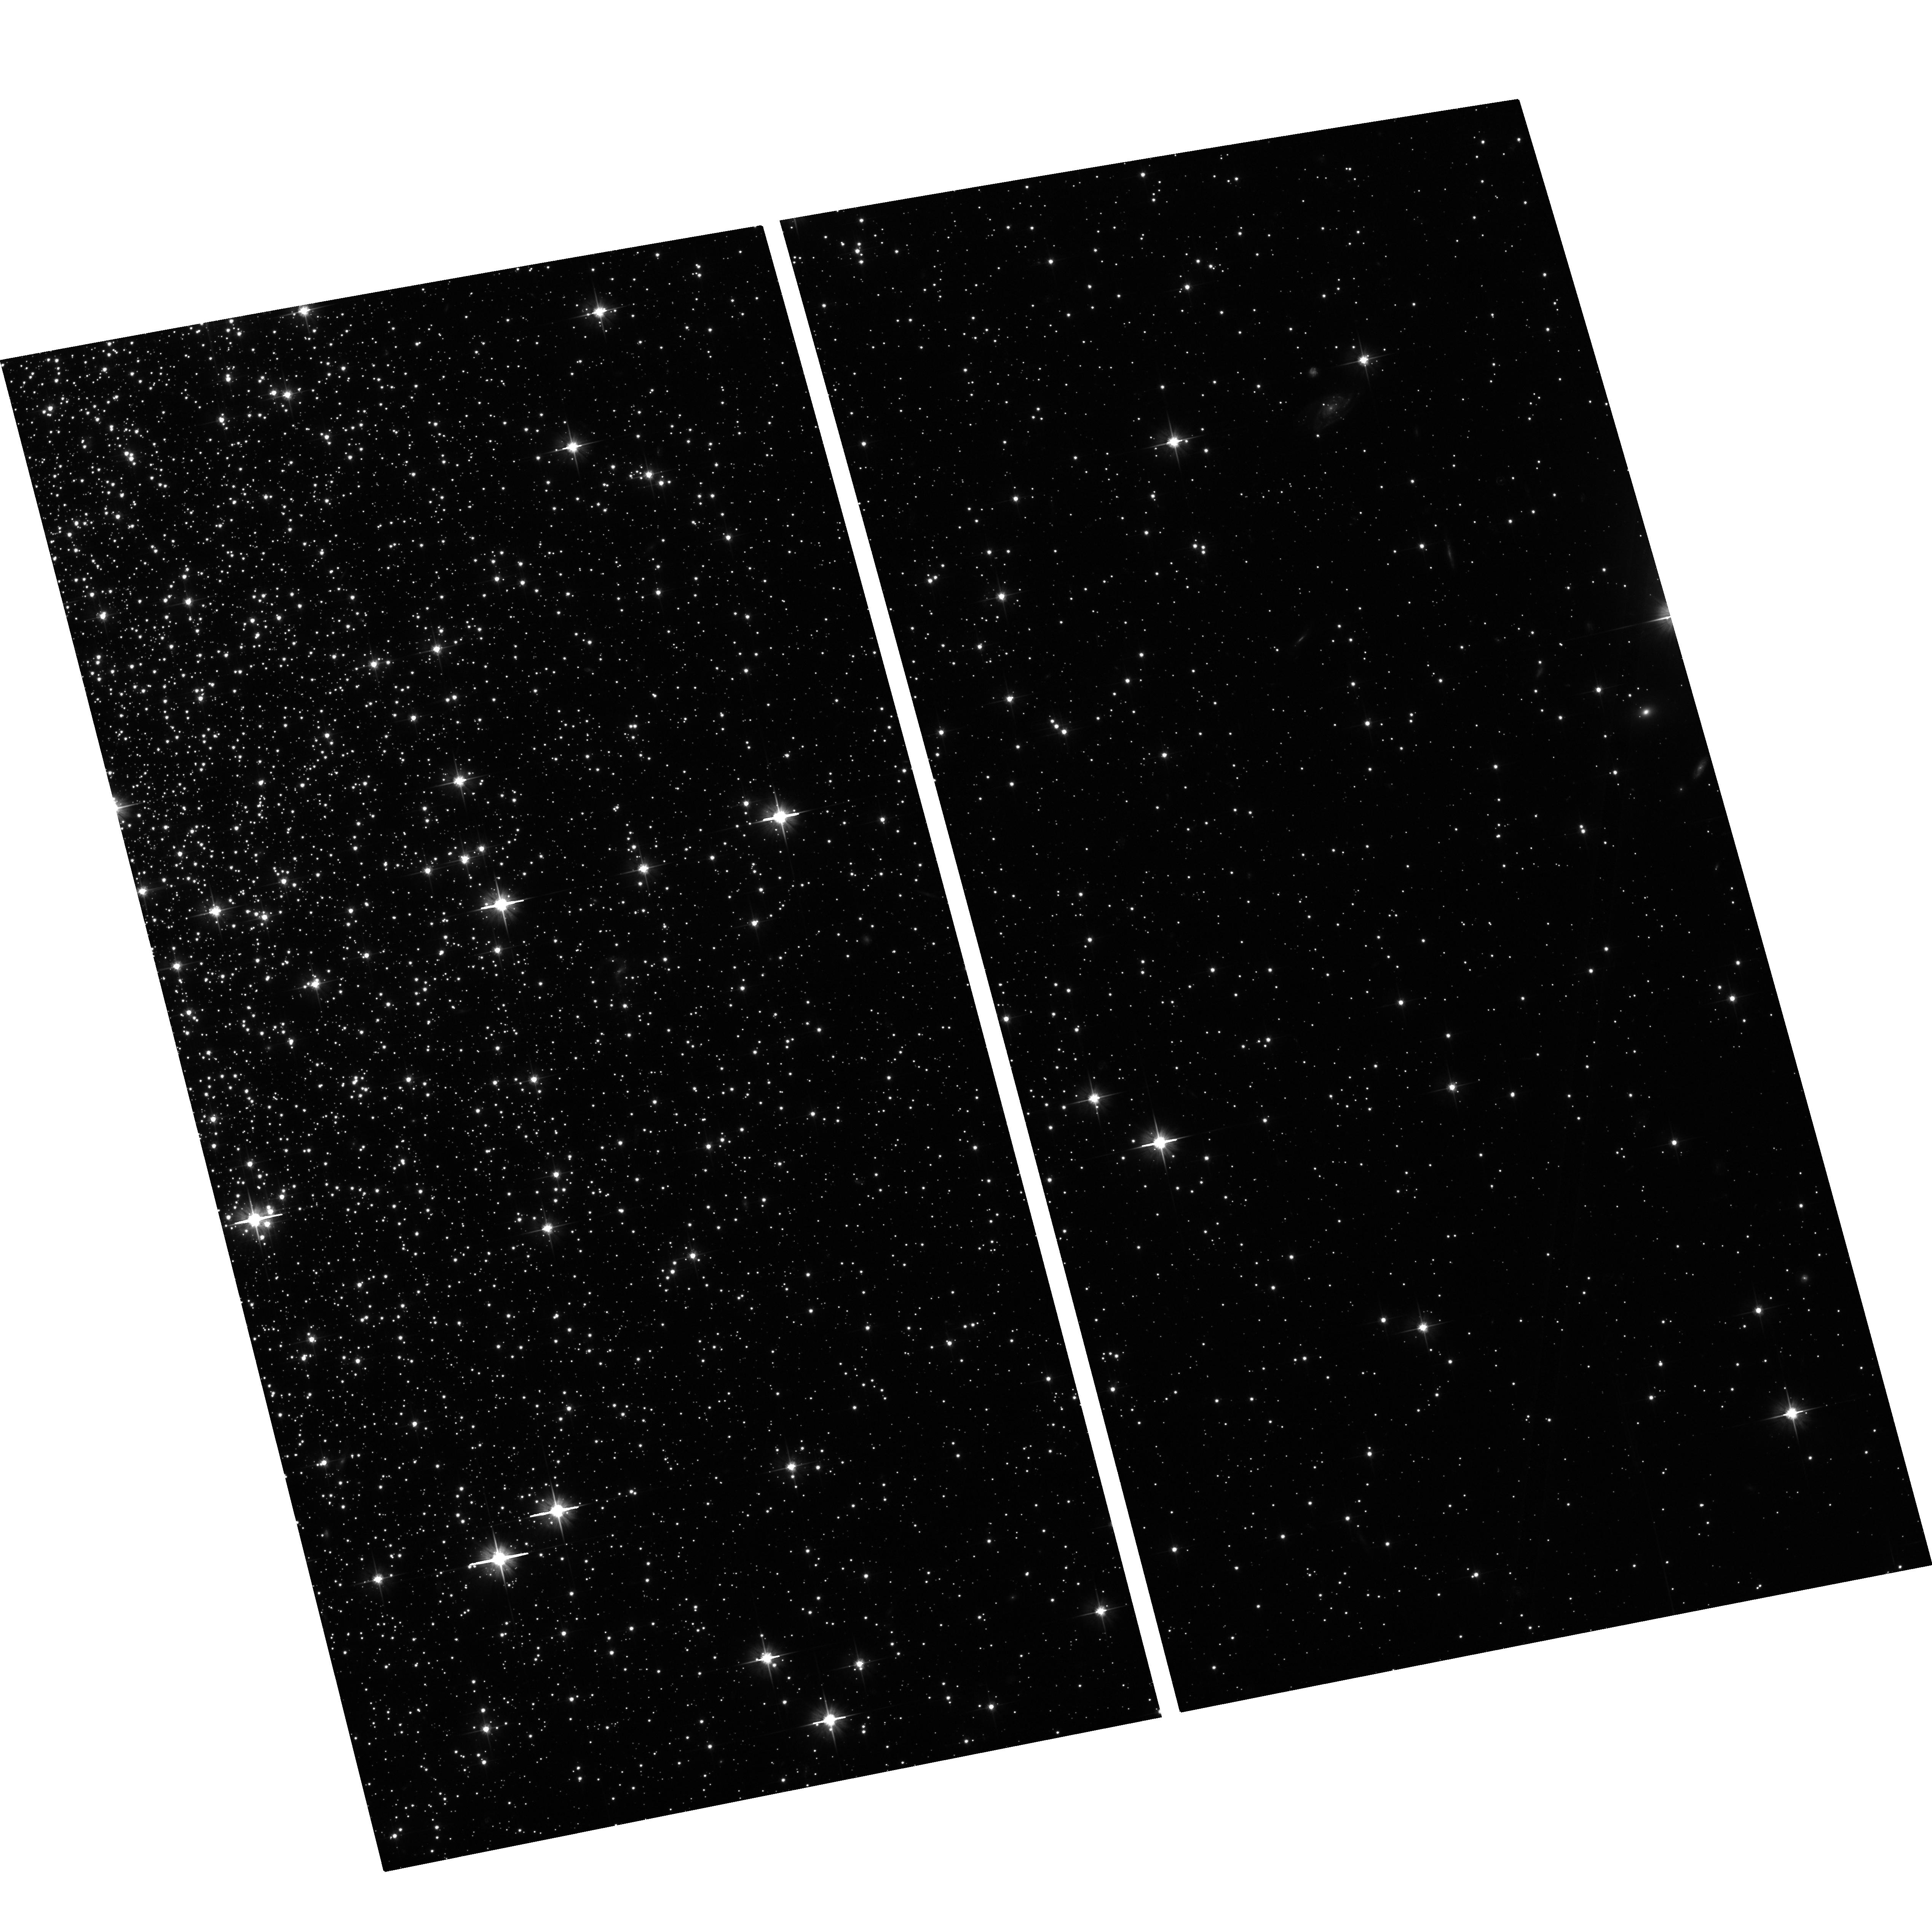
Target: field at RA 259.279°, Dec 43.133°
Instrument: ACS/WFC
Filter: F606W
Exposure: 24 min
Observation ID: hst_10443_02_acs_wfc_f606w_j99002

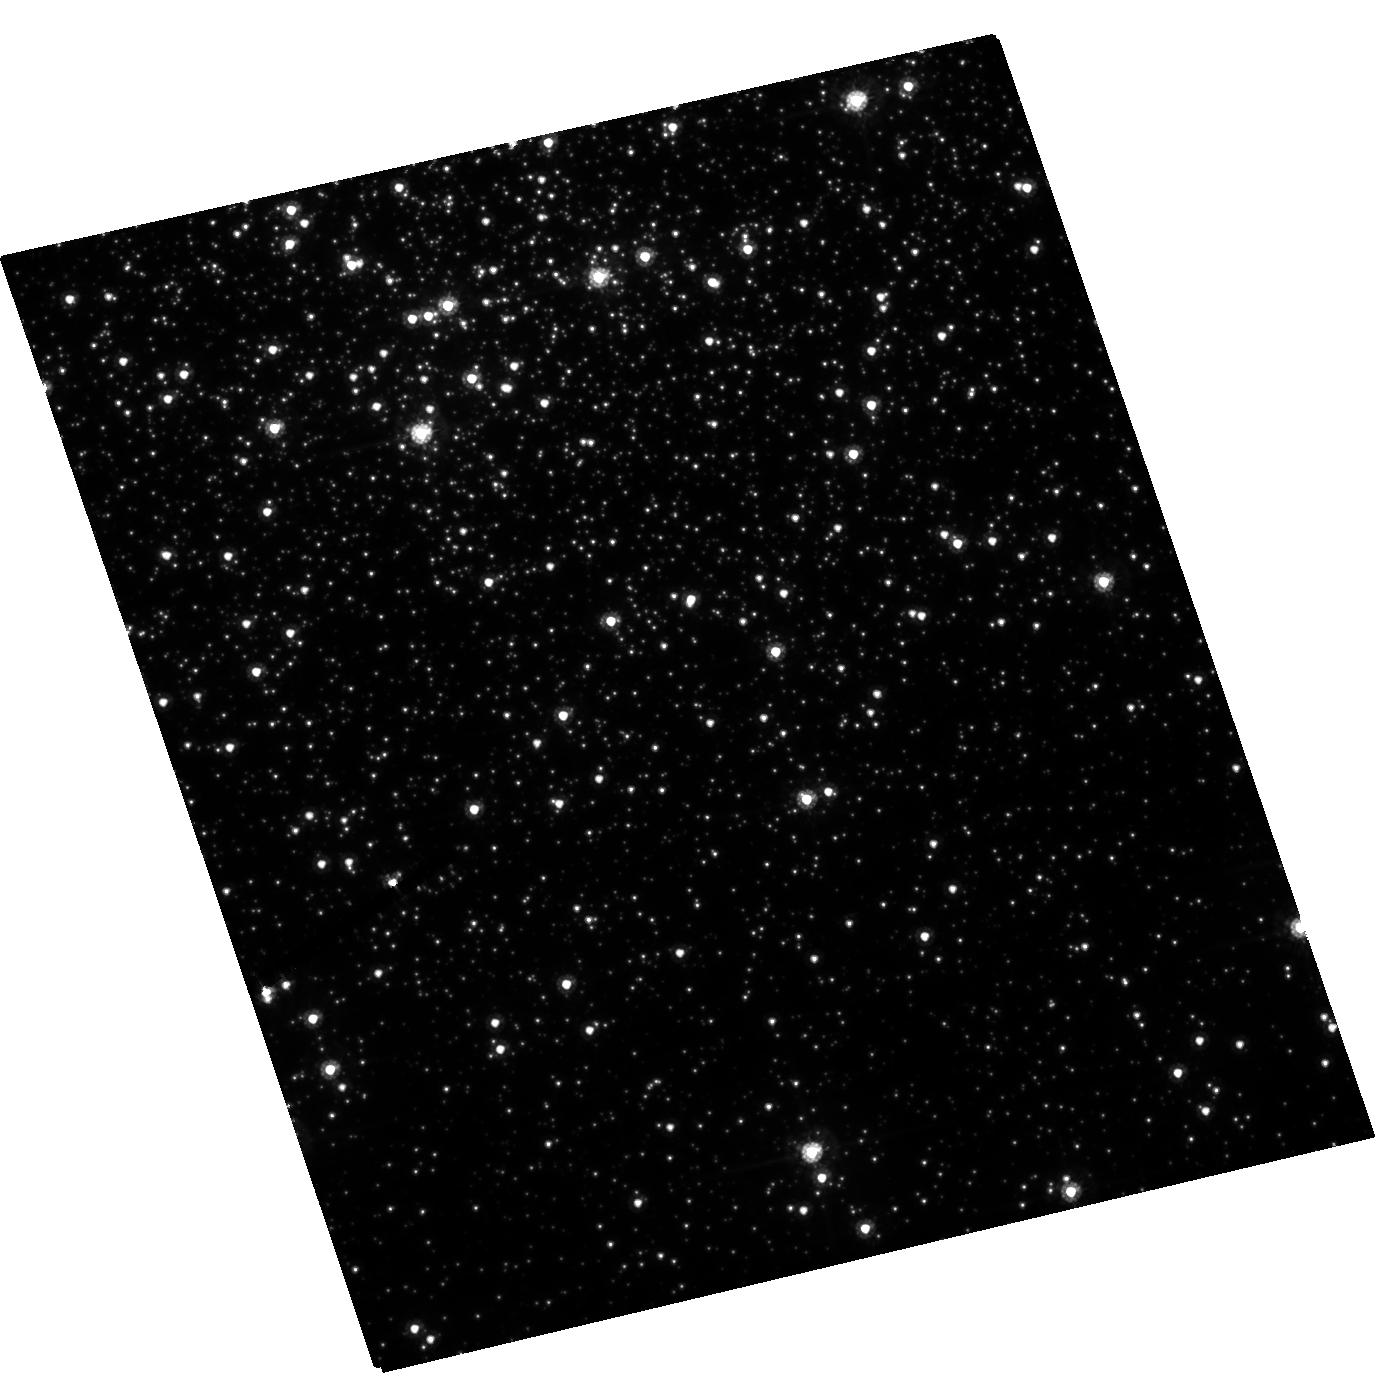
Target: NGC6341
Instrument: ACS/HRC
Filter: F555W
Exposure: 50 min
Observation ID: hst_10443_06_acs_hrc_f555w_j99006

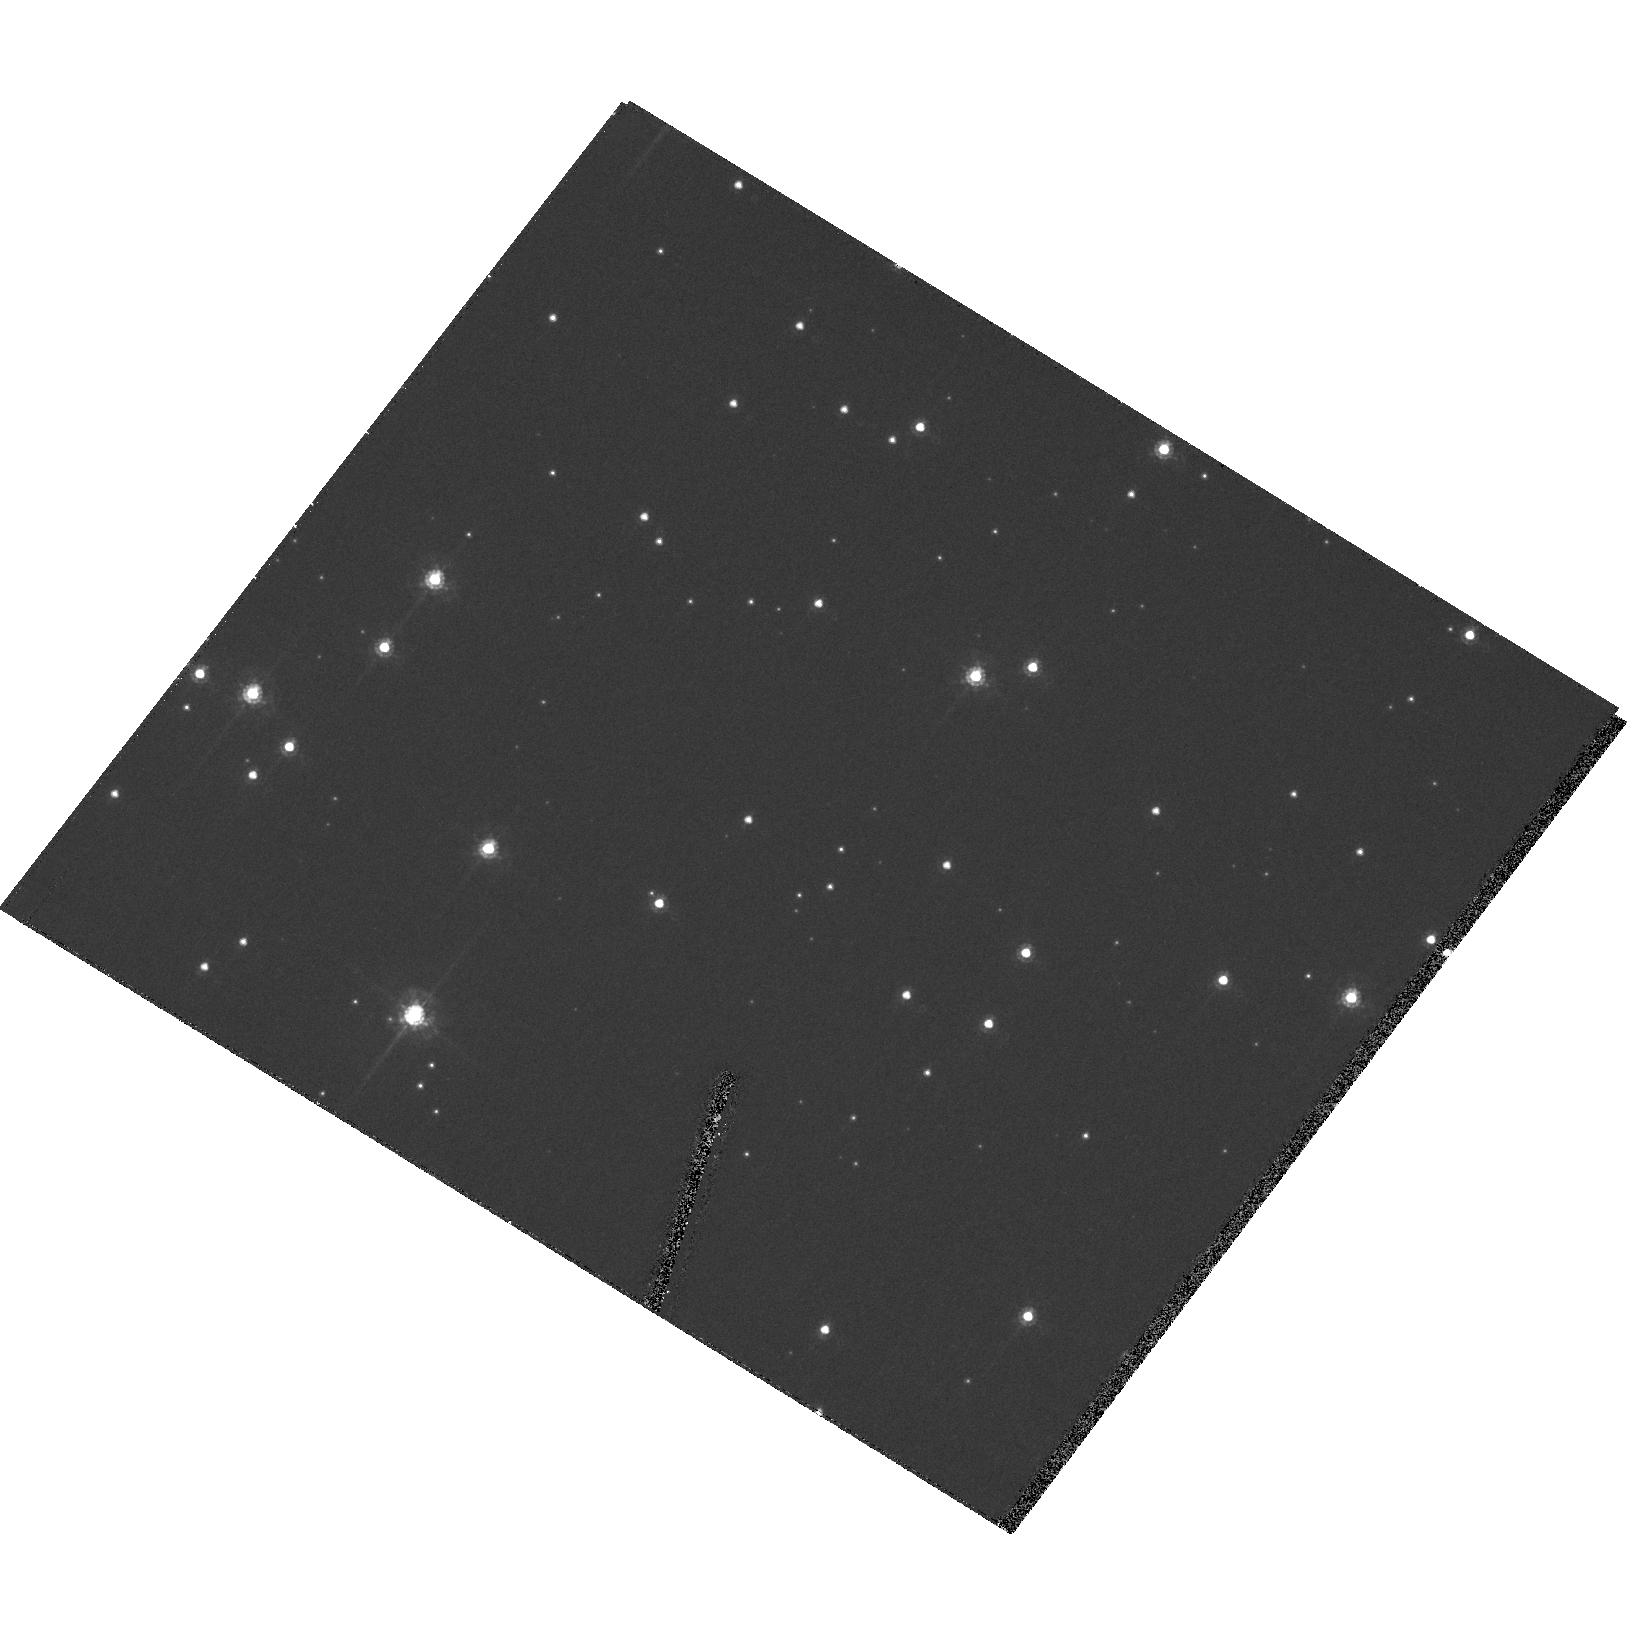
Target: OMEGA-CEN
Instrument: ACS/HRC
Filter: F555W
Exposure: 50 min
Observation ID: hst_10443_07_acs_hrc_f555w_j99007

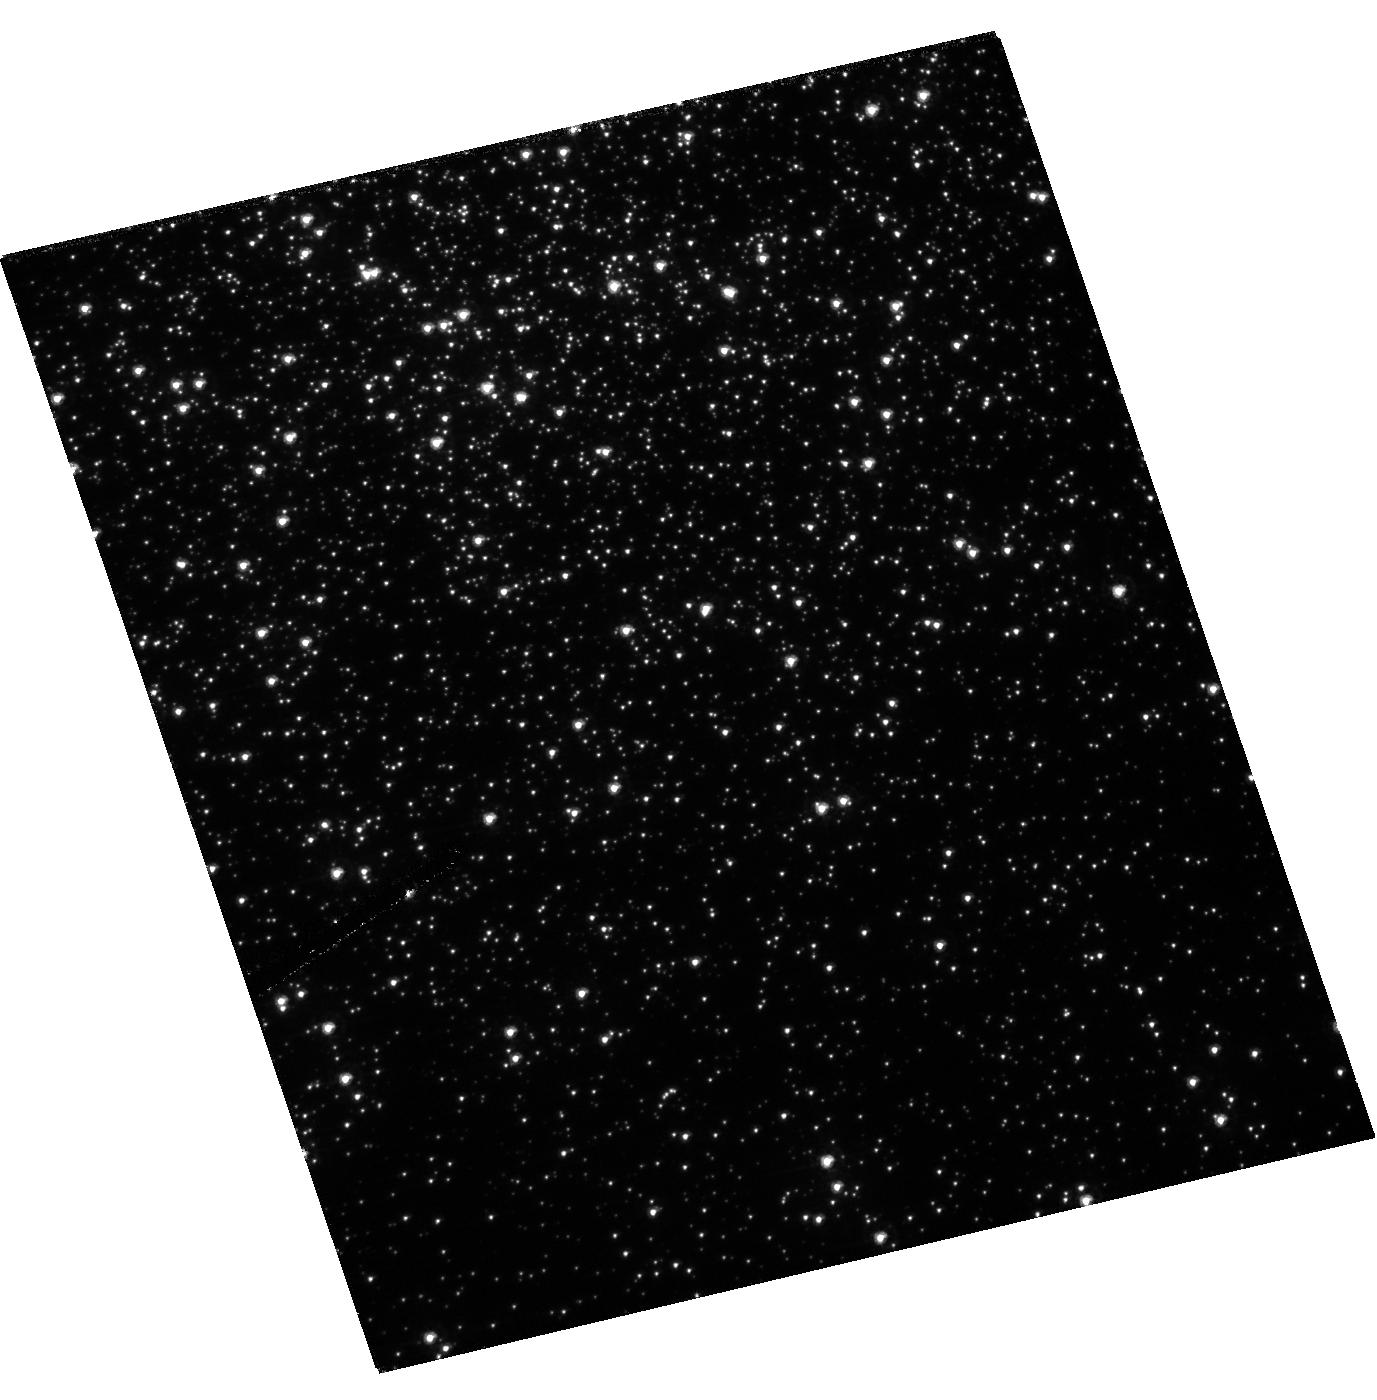
Target: NGC6341
Instrument: ACS/HRC
Filter: F330W
Exposure: 49 min
Observation ID: hst_10443_03_acs_hrc_f330w_j99003

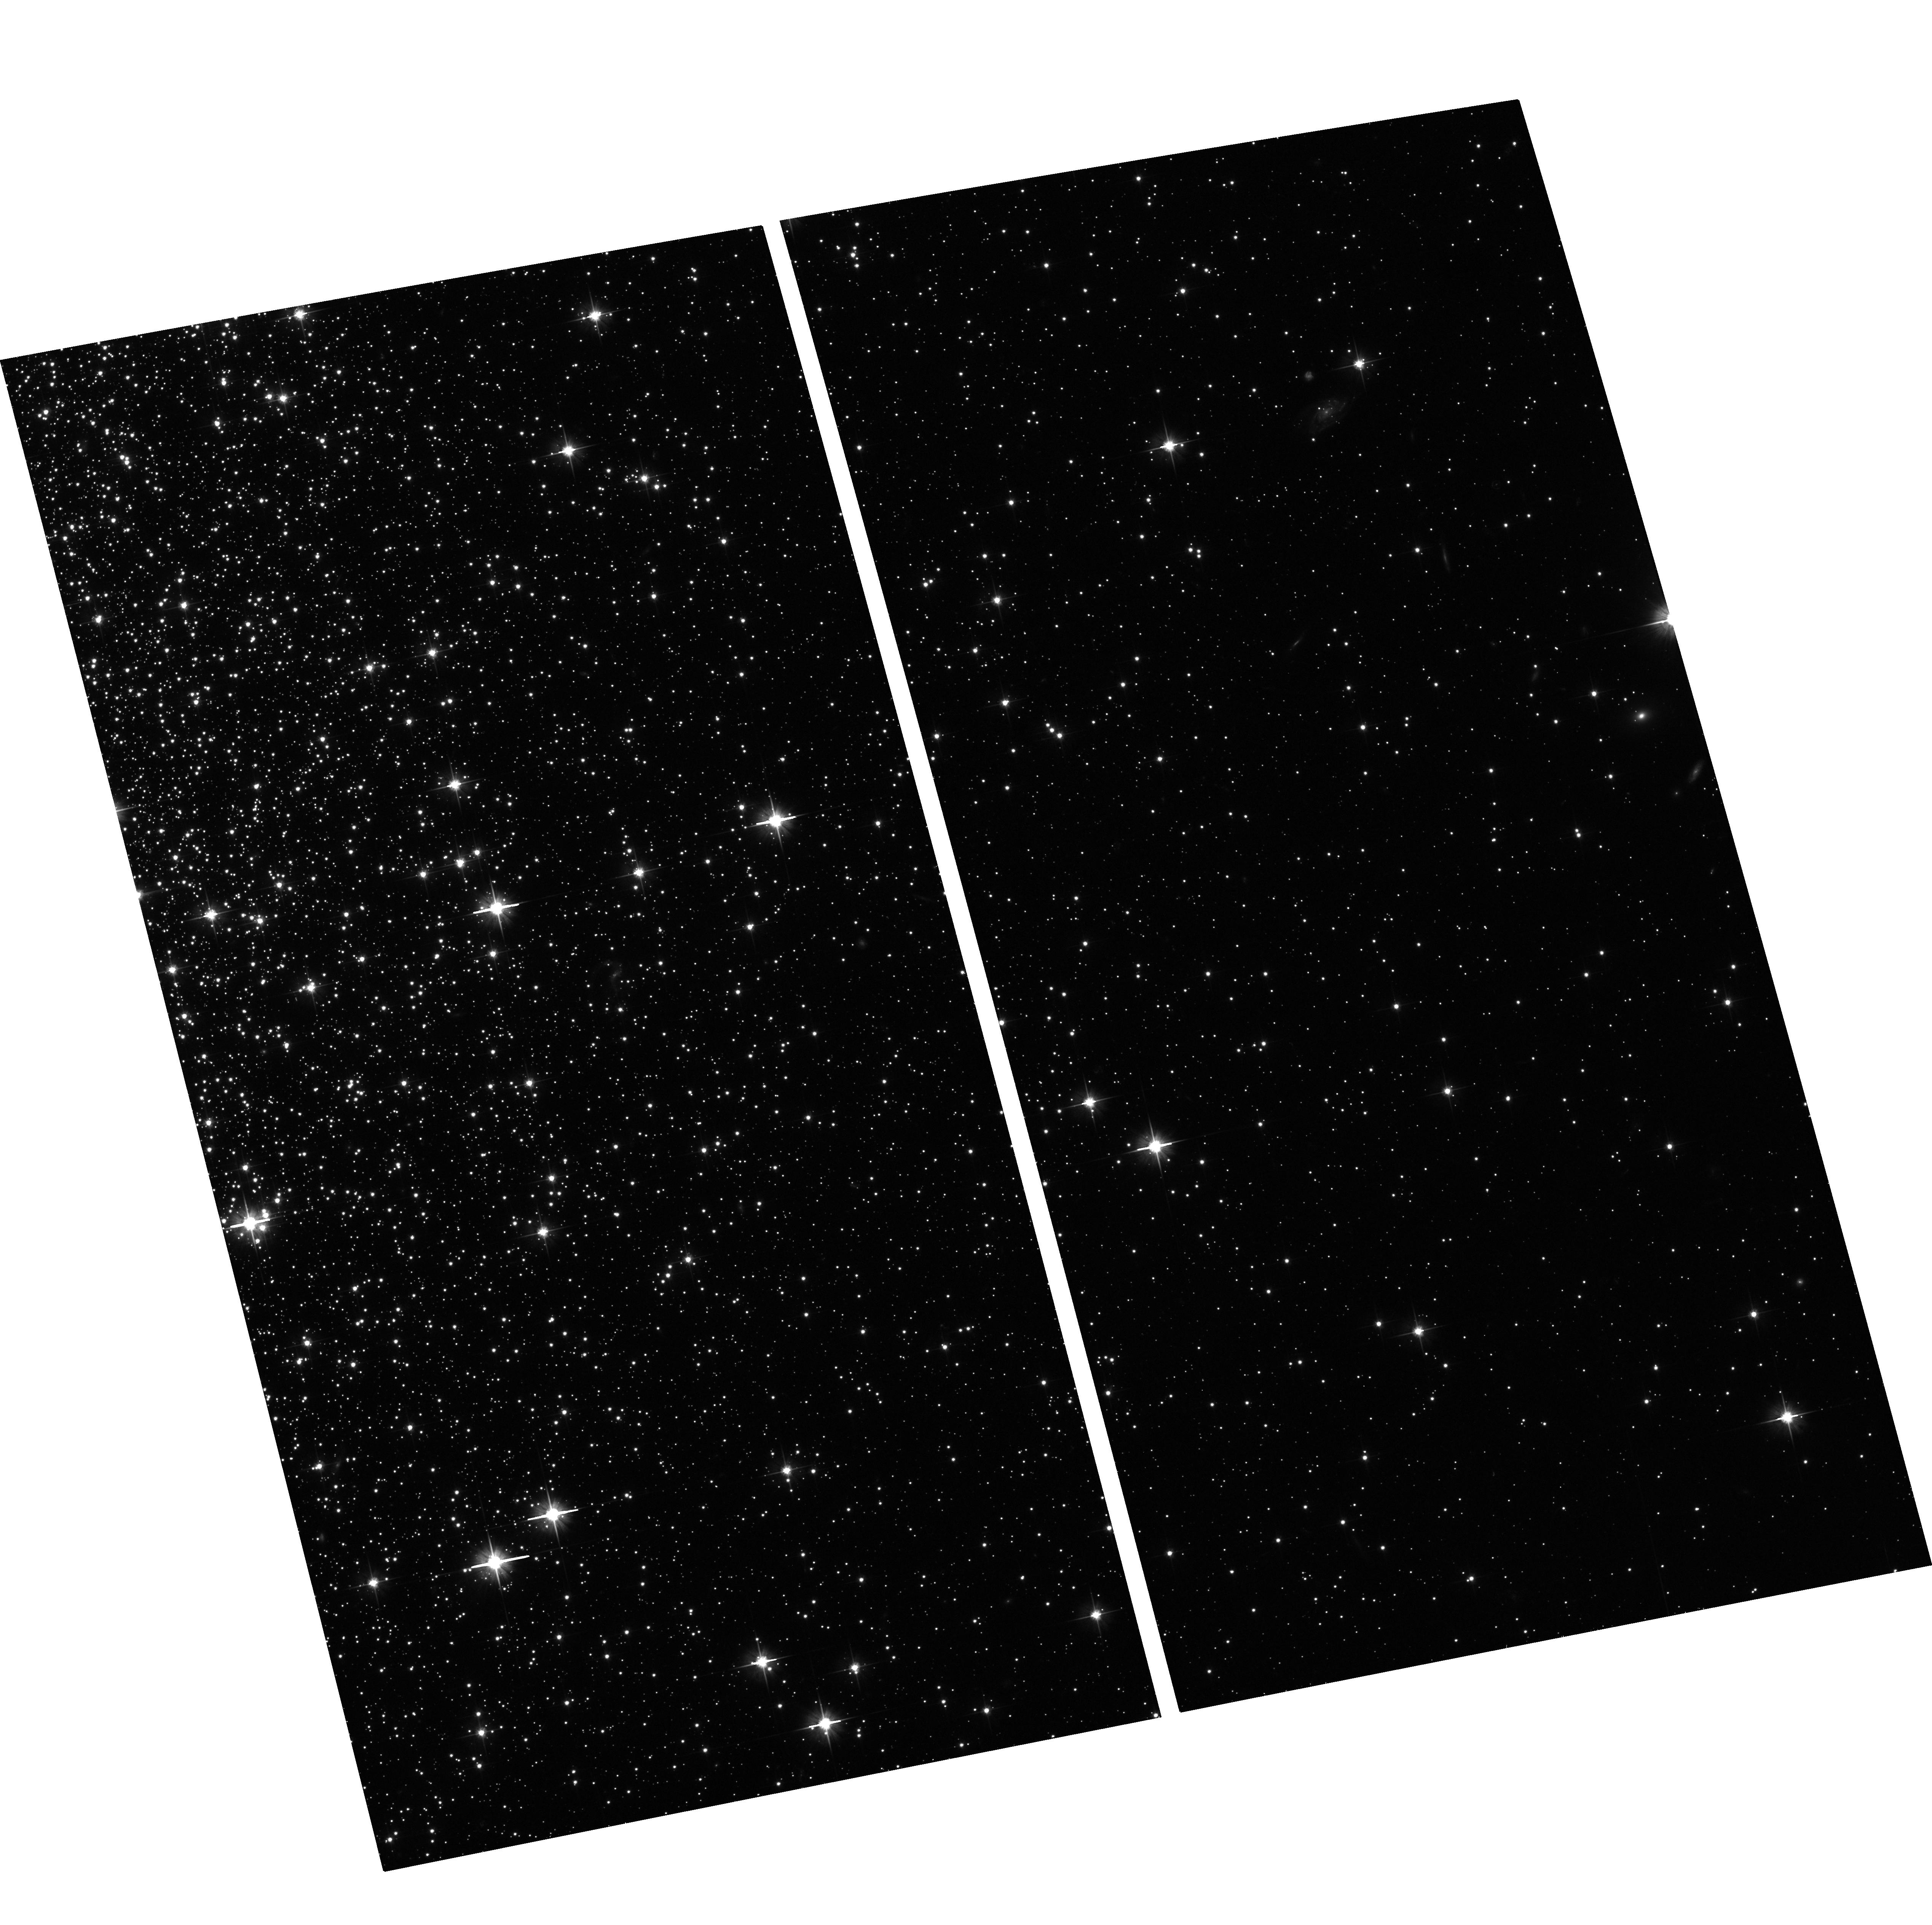
Target: field at RA 259.279°, Dec 43.133°
Instrument: ACS/WFC
Filter: F606W
Exposure: 12 min
Observation ID: hst_10443_05_acs_wfc_f606w_j99005

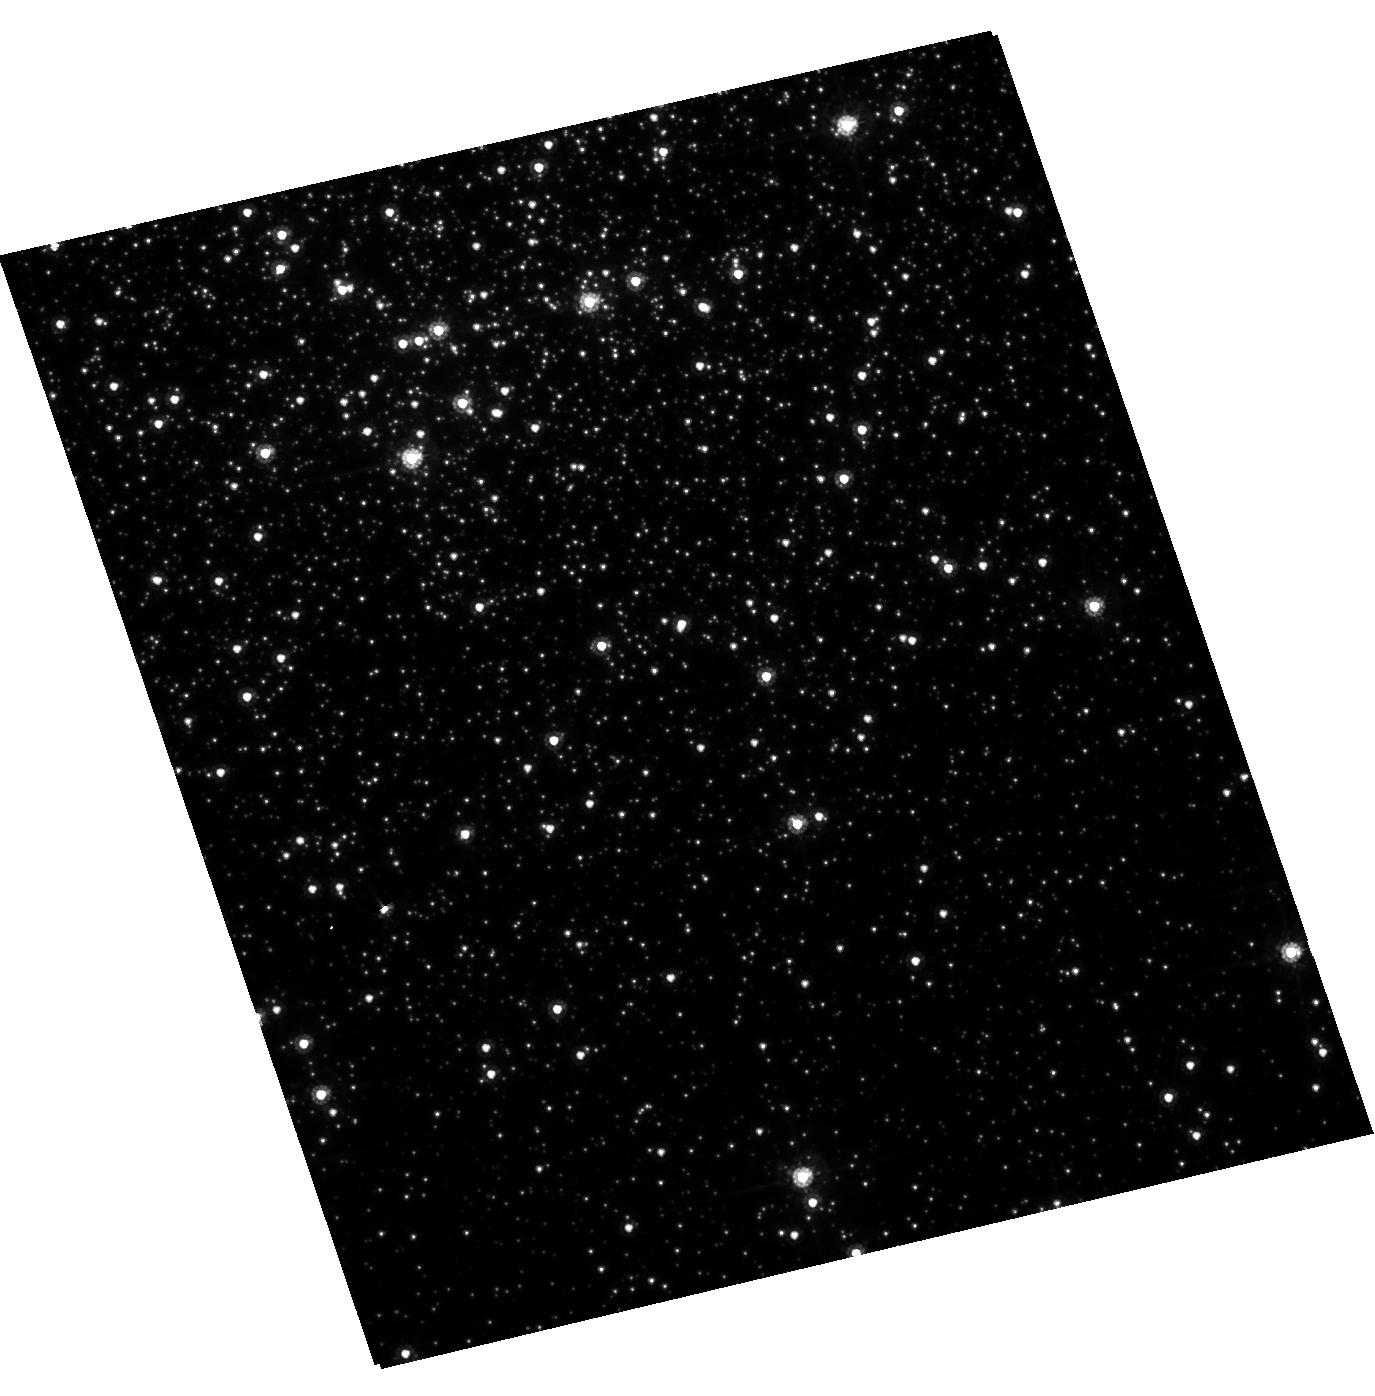
Target: NGC6341
Instrument: ACS/HRC
Filter: F555W
Exposure: 25 min
Observation ID: hst_10443_05_acs_hrc_f555w_j99005

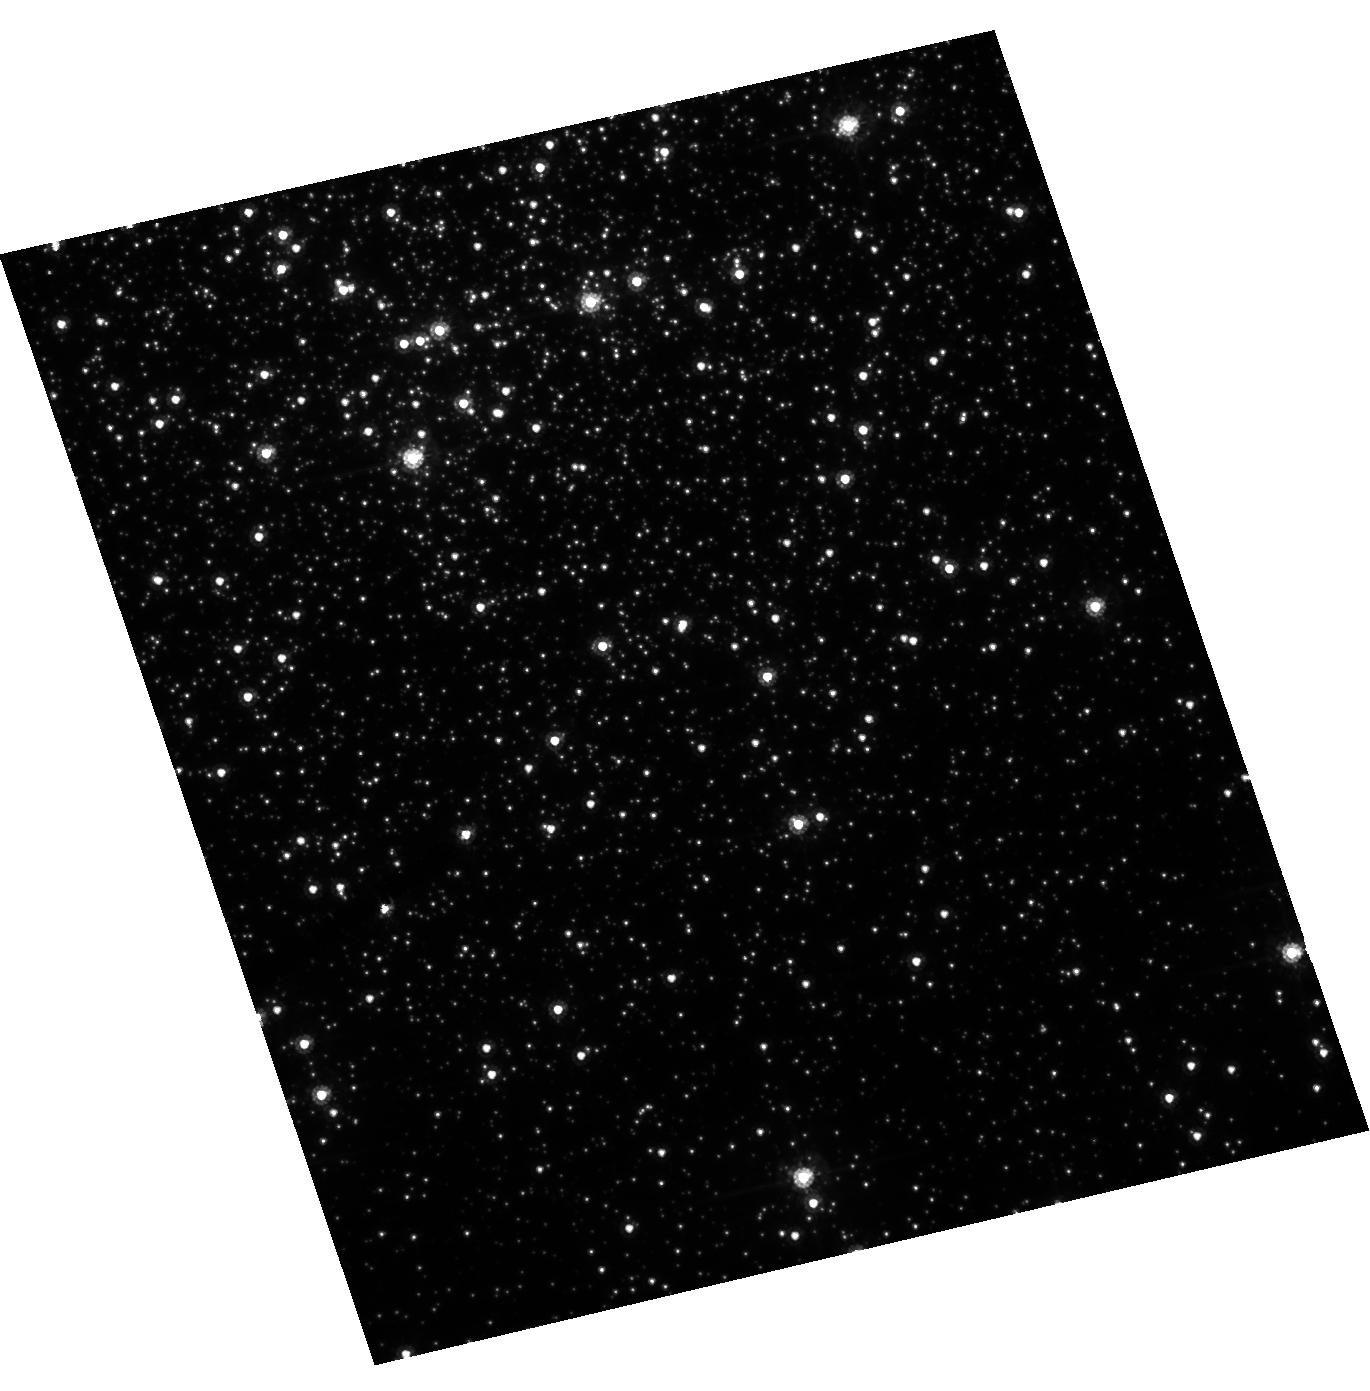
Target: NGC6341
Instrument: ACS/HRC
Filter: F555W
Exposure: 25 min
Observation ID: hst_10443_04_acs_hrc_f555w_j99004

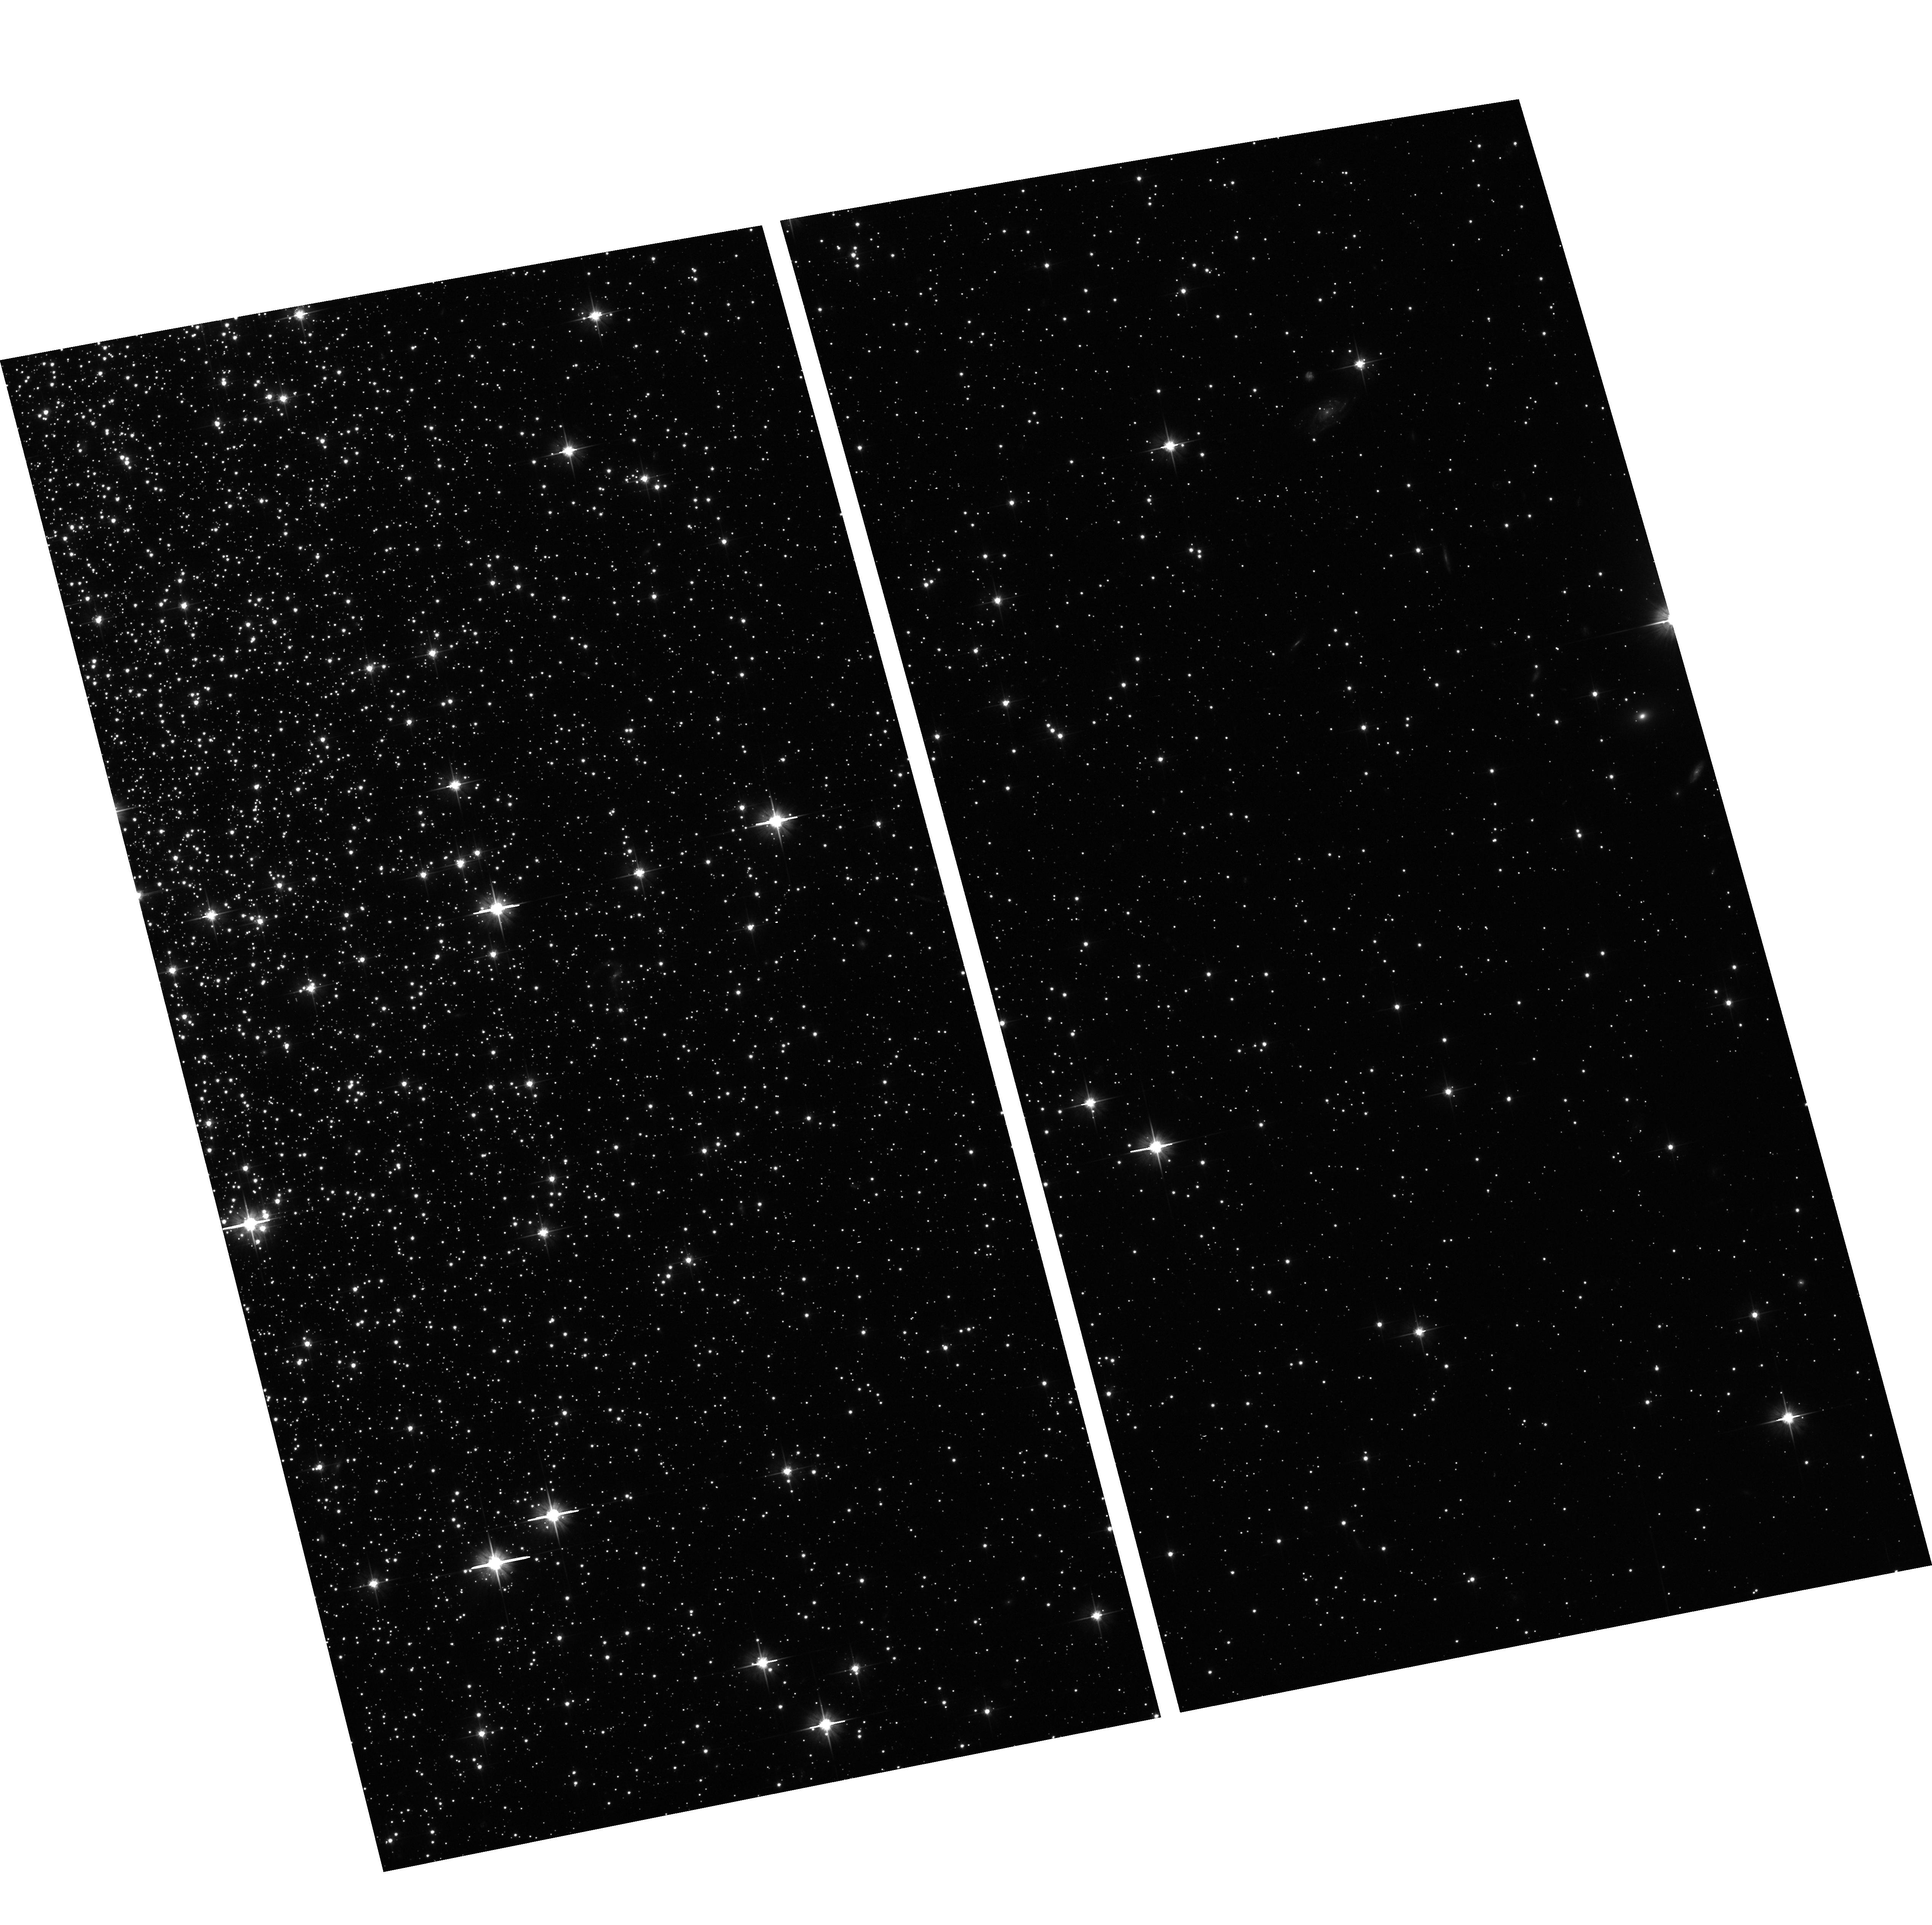
Target: field at RA 259.279°, Dec 43.133°
Instrument: ACS/WFC
Filter: F606W
Exposure: 12 min
Observation ID: hst_10443_04_acs_wfc_f606w_j99004

ACS & WFPC2 Two-gyro PSF, pointing and dither test (PI: Biretta, John A.)

12 orbits High priority observations (5 orbits) will be observed together at start of two-gyro SMS as contingency against HST failure. Remaining 7 orbits provide further tests and additional experience in two-gyro mode. It is believed that this will be the only test prior to final failure into two-gyro mode. Goals: PSF, PSF repeatability, pointing and stability within the orbit (requirements 1a, 1c, 2 , 4)